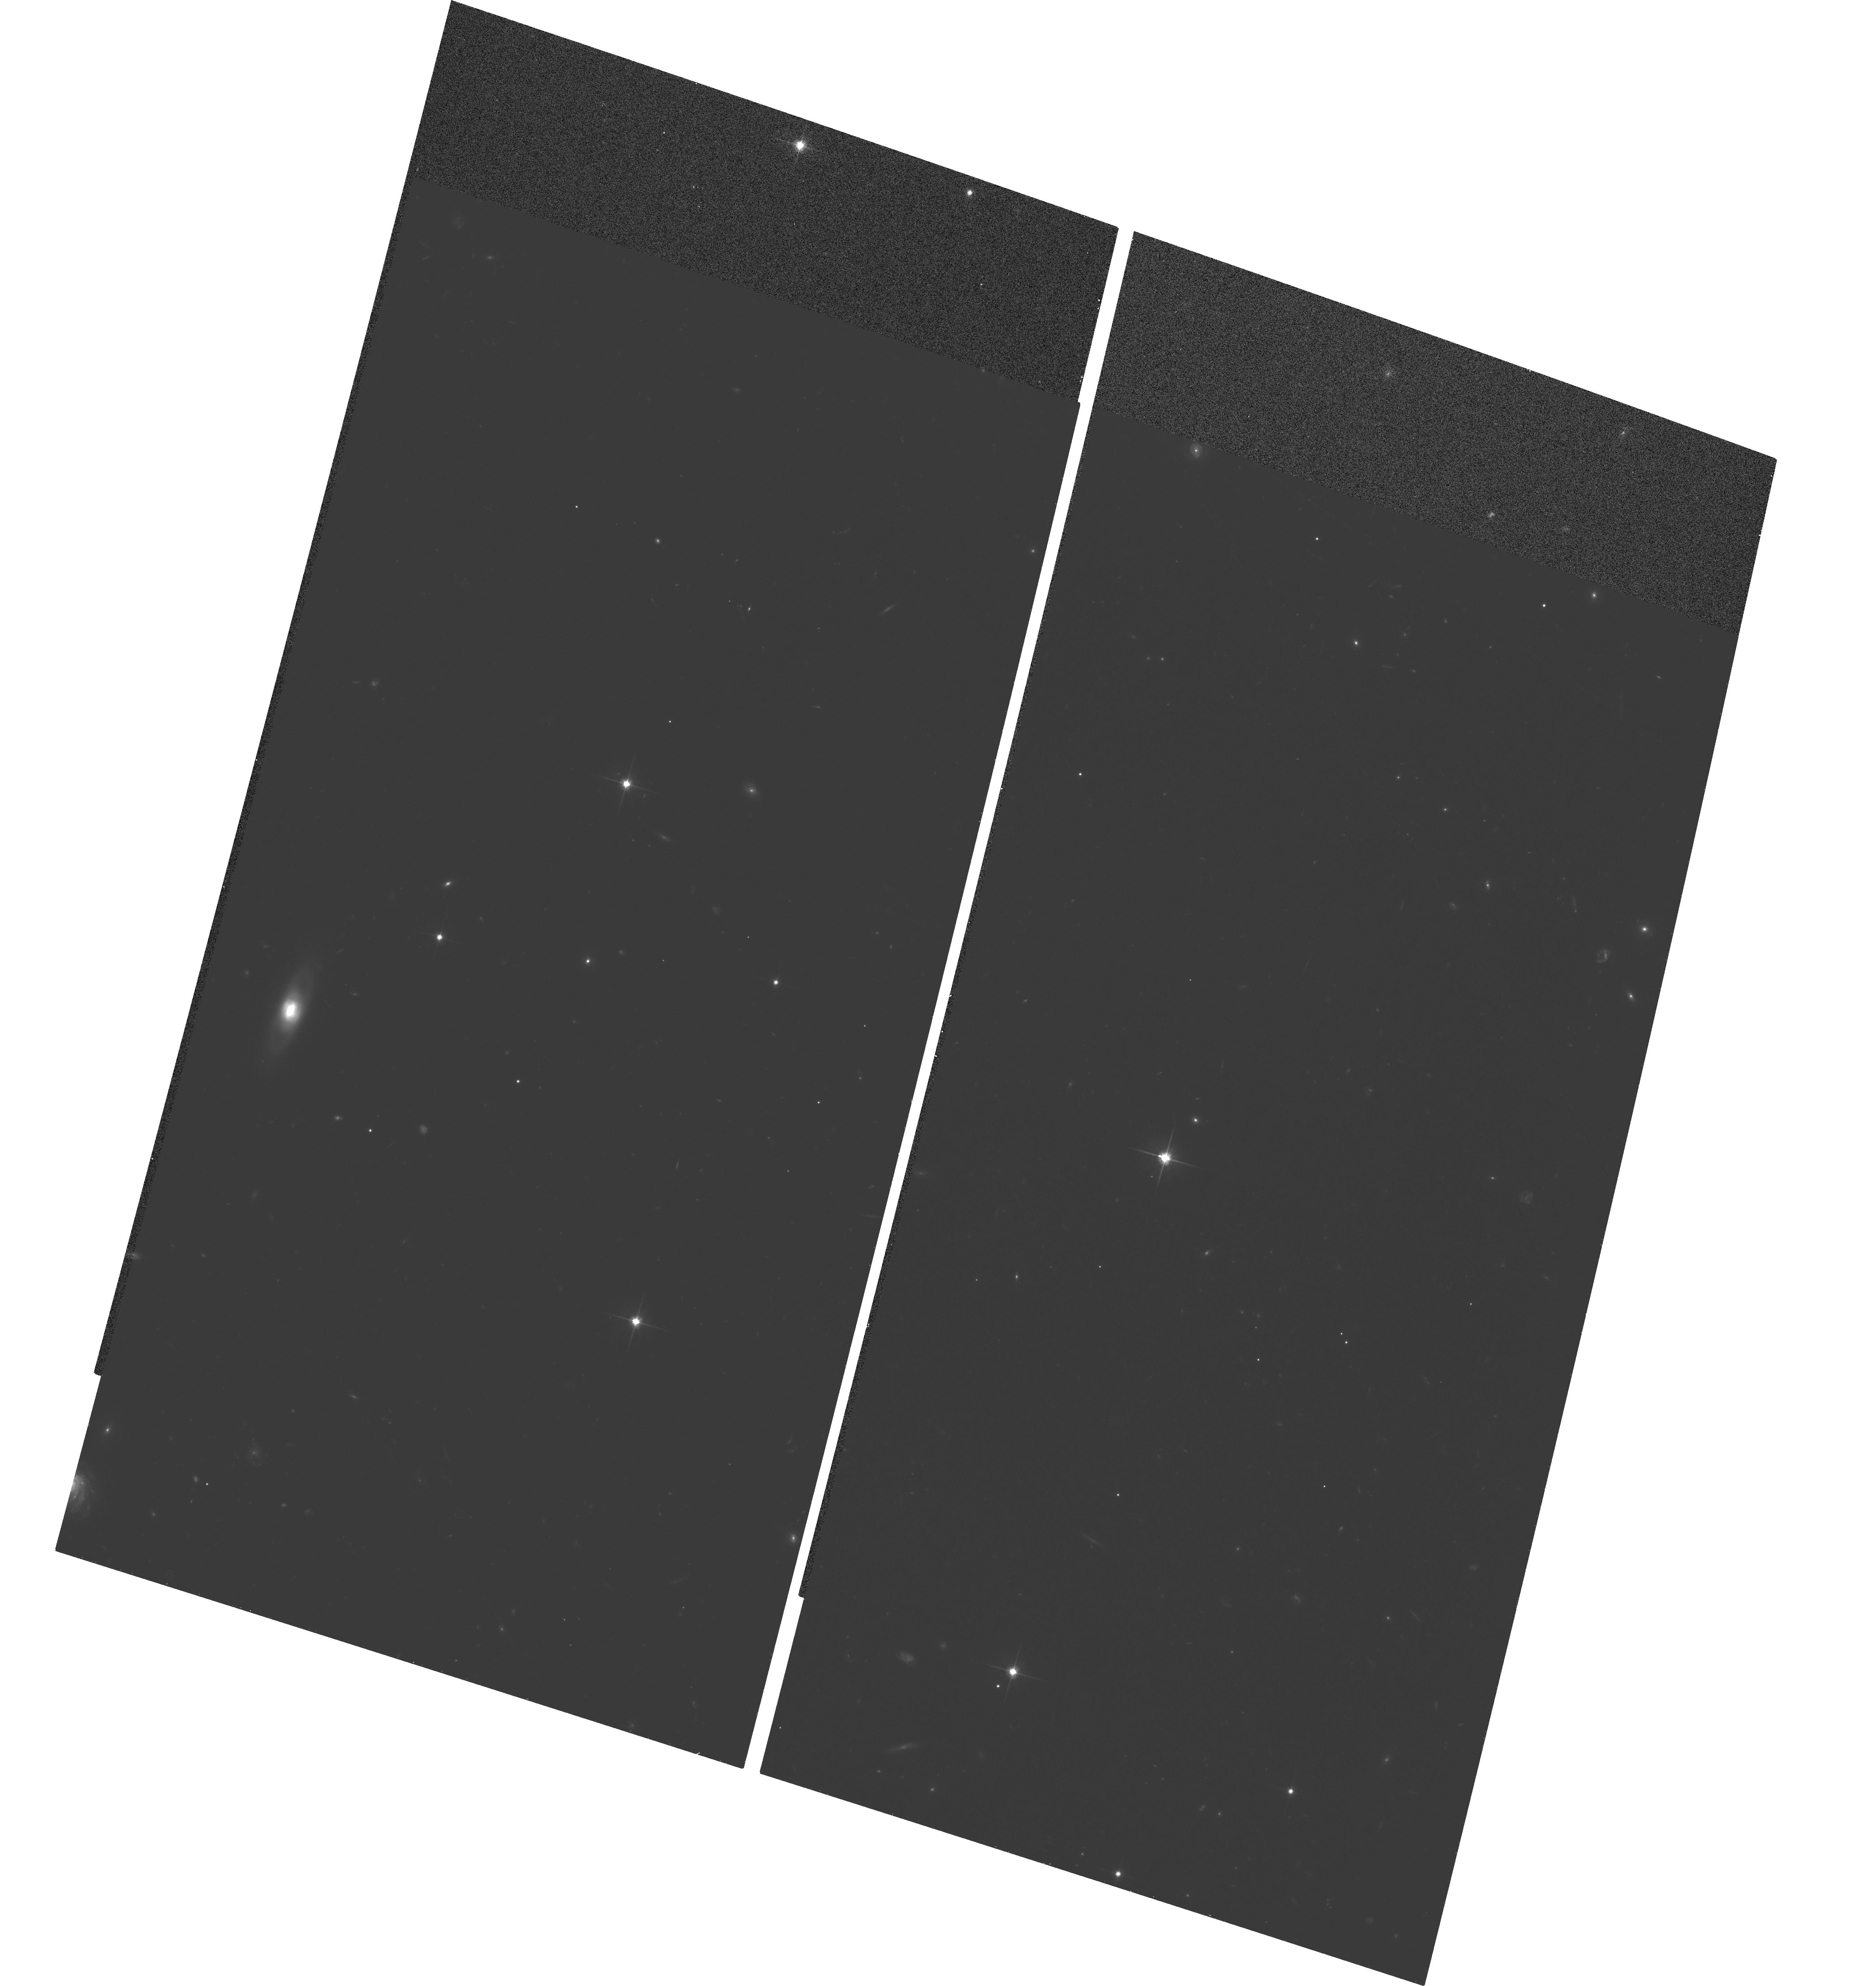
Target: STAR-0234-0027
Instrument: ACS/WFC
Filter: F814W
Exposure: 1.1 h
Observation ID: hst_9902_01_acs_wfc_f814w_j8pr01

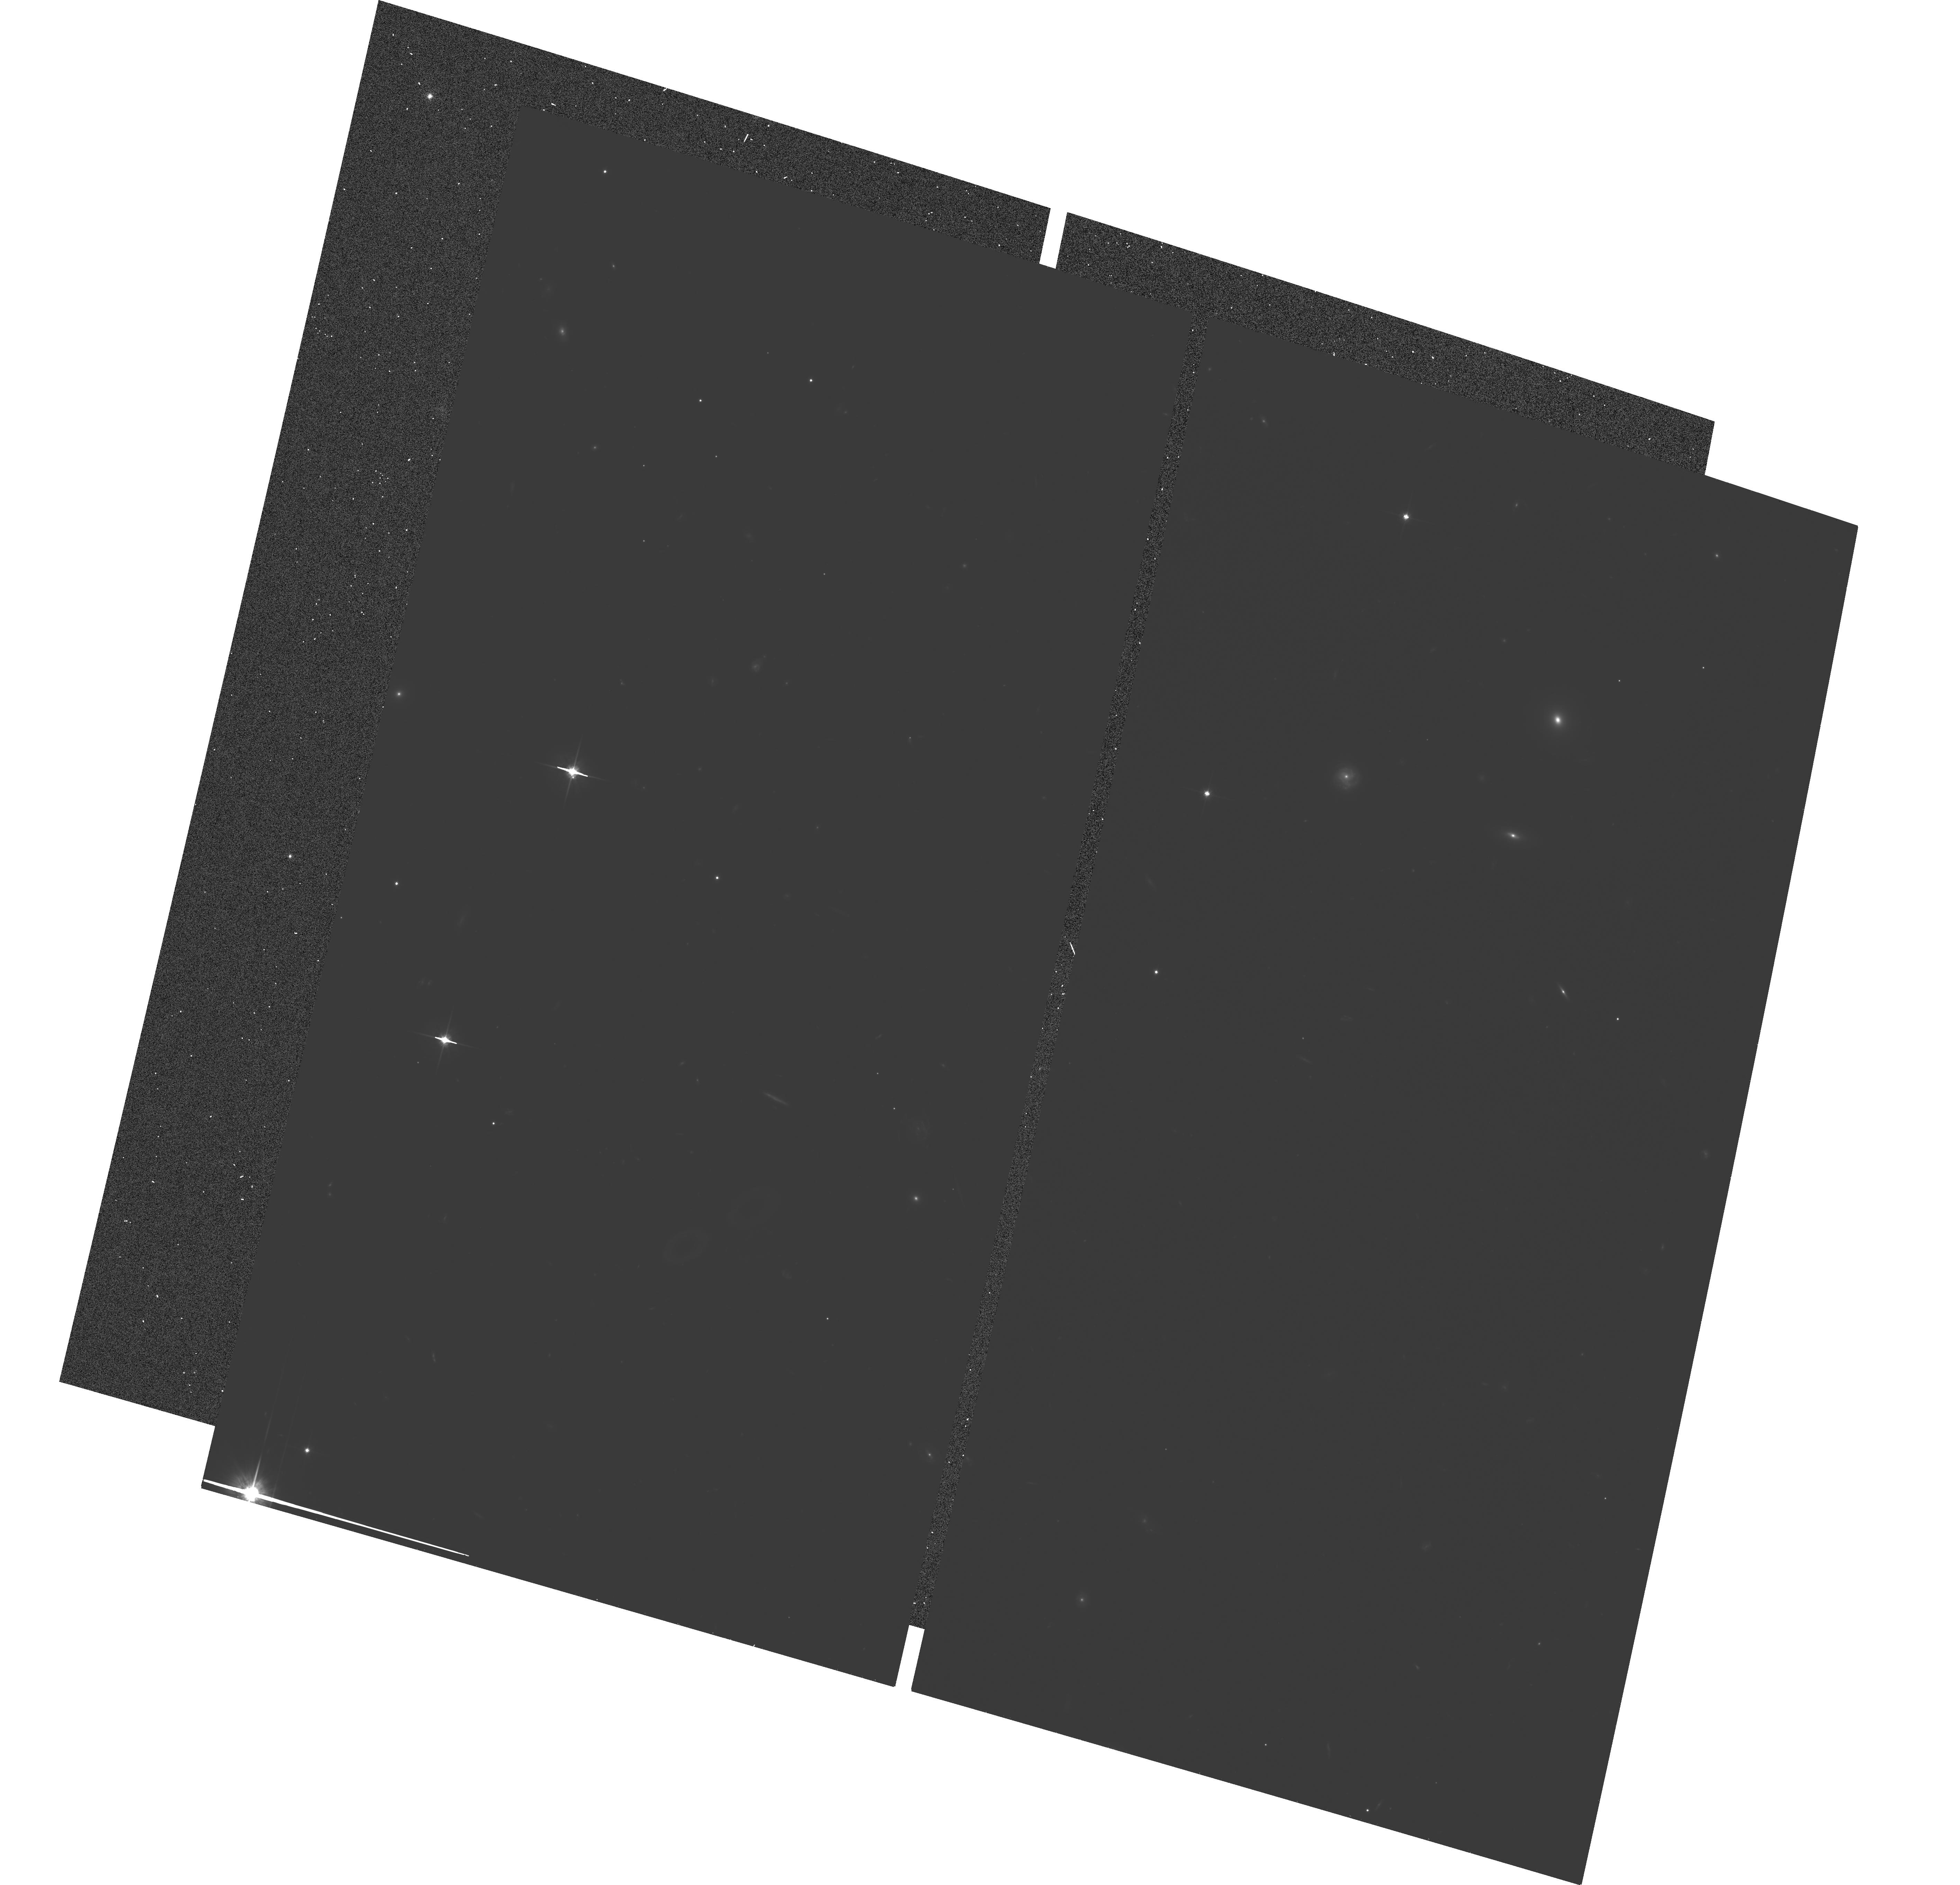
Target: QSO-0319-0022
Instrument: ACS/WFC
Filter: F814W
Exposure: 1.1 h
Observation ID: hst_9902_03_acs_wfc_f814w_j8pr03

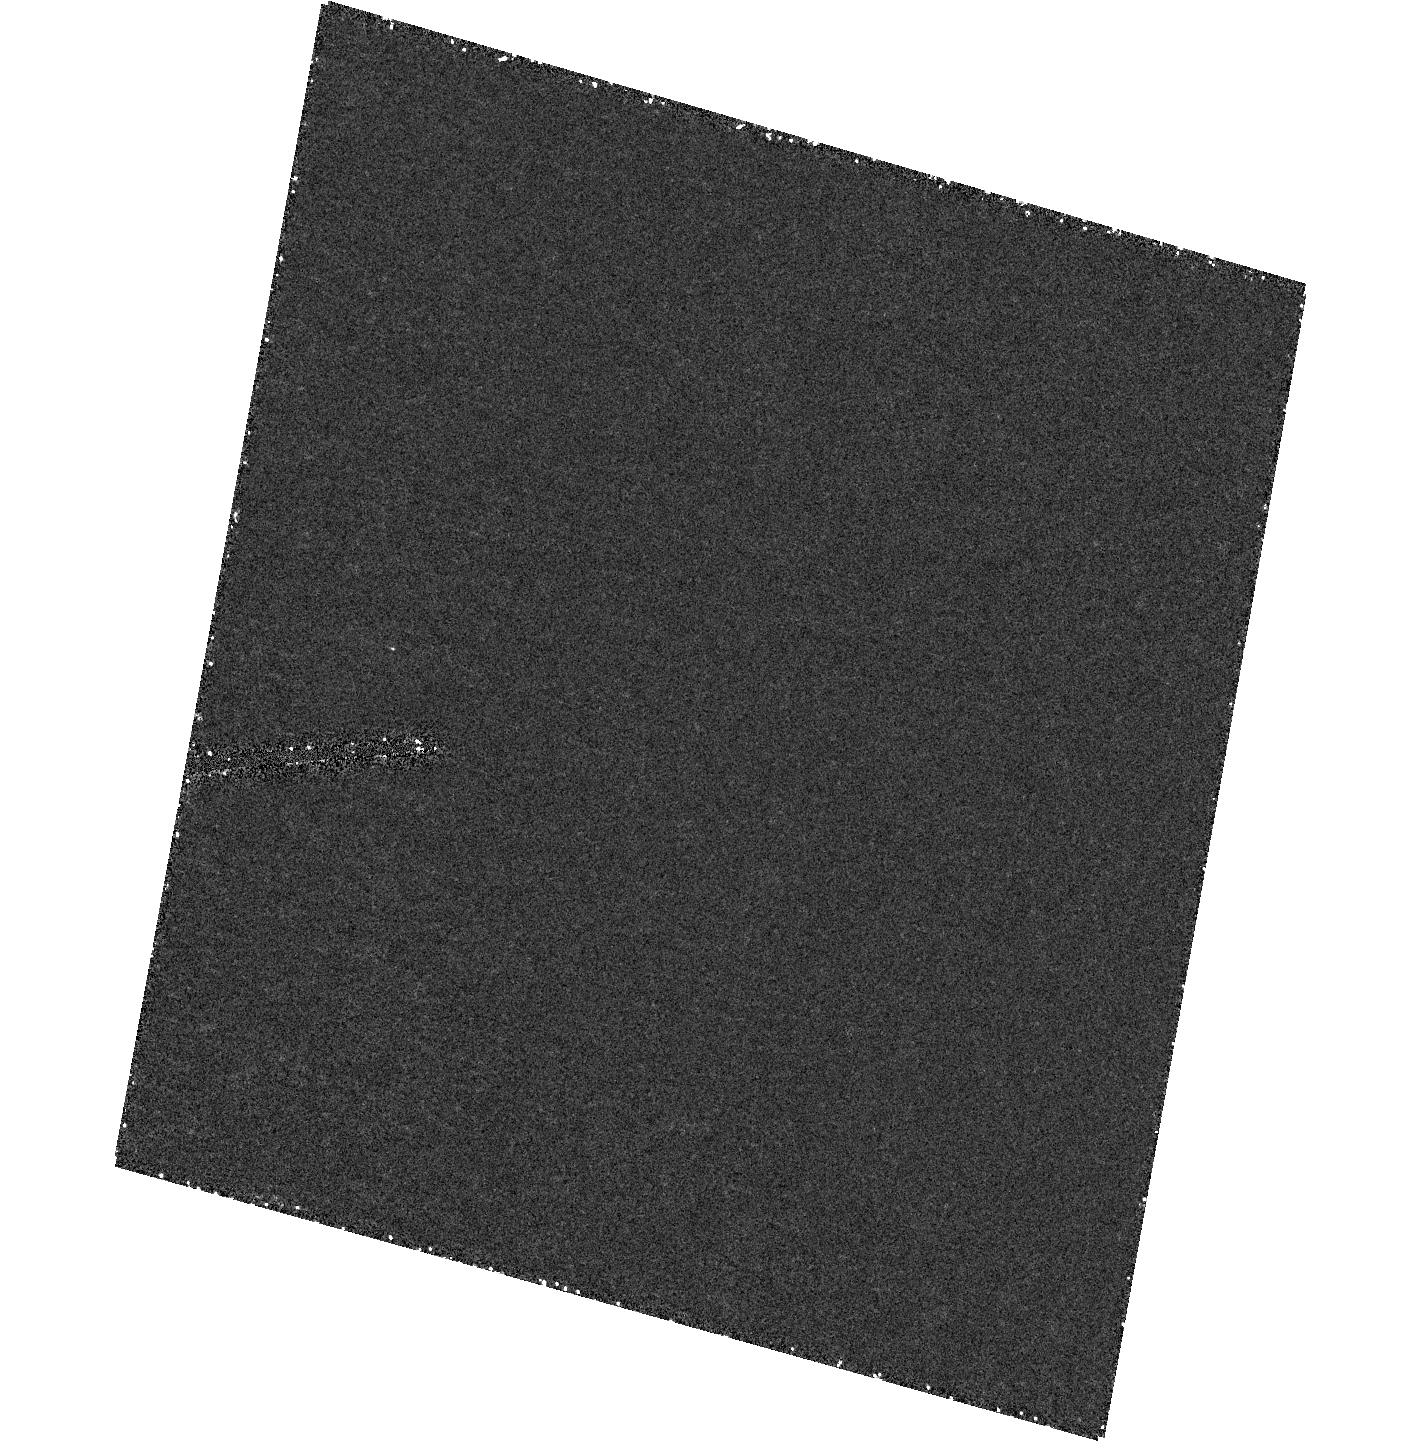
Target: field at RA 38.536°, Dec -0.458°
Instrument: ACS/HRC
Filter: F250W
Exposure: 59 min
Observation ID: hst_9902_01_acs_hrc_f250w_j8pr01

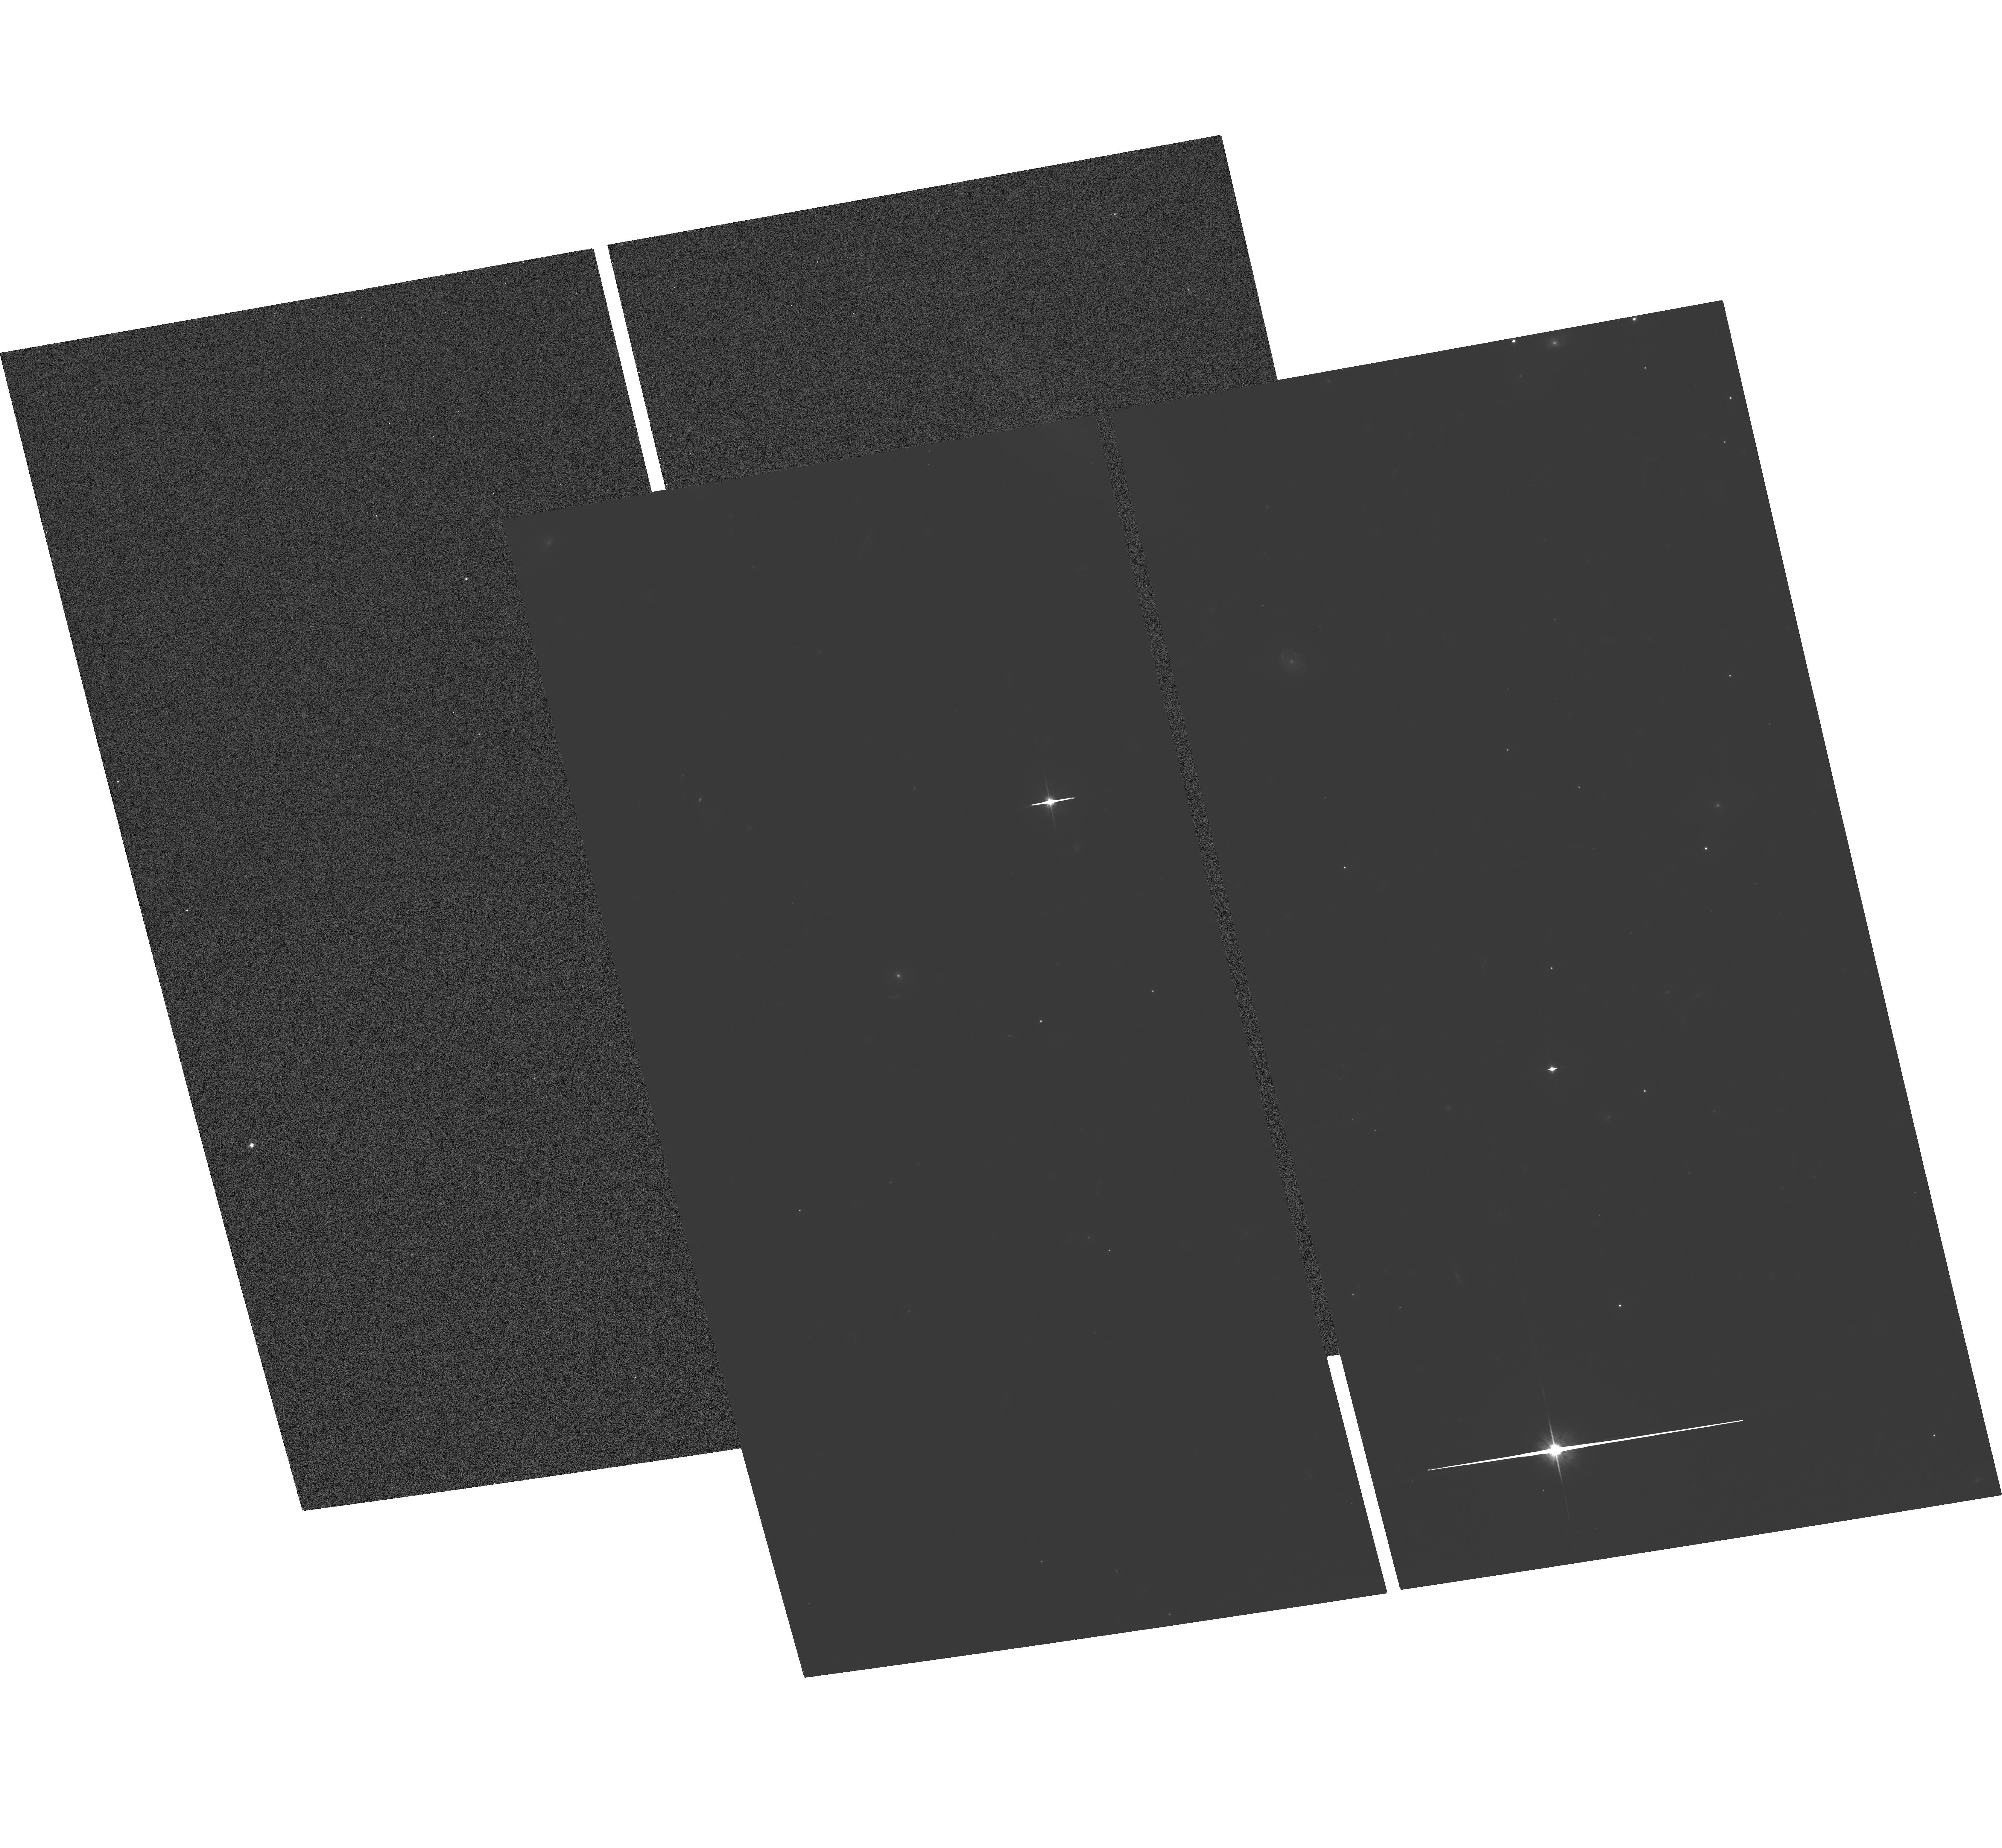
Target: STAR-1232-0106
Instrument: ACS/WFC
Filter: F814W
Exposure: 1.1 h
Observation ID: hst_9902_05_acs_wfc_f814w_j8pr05

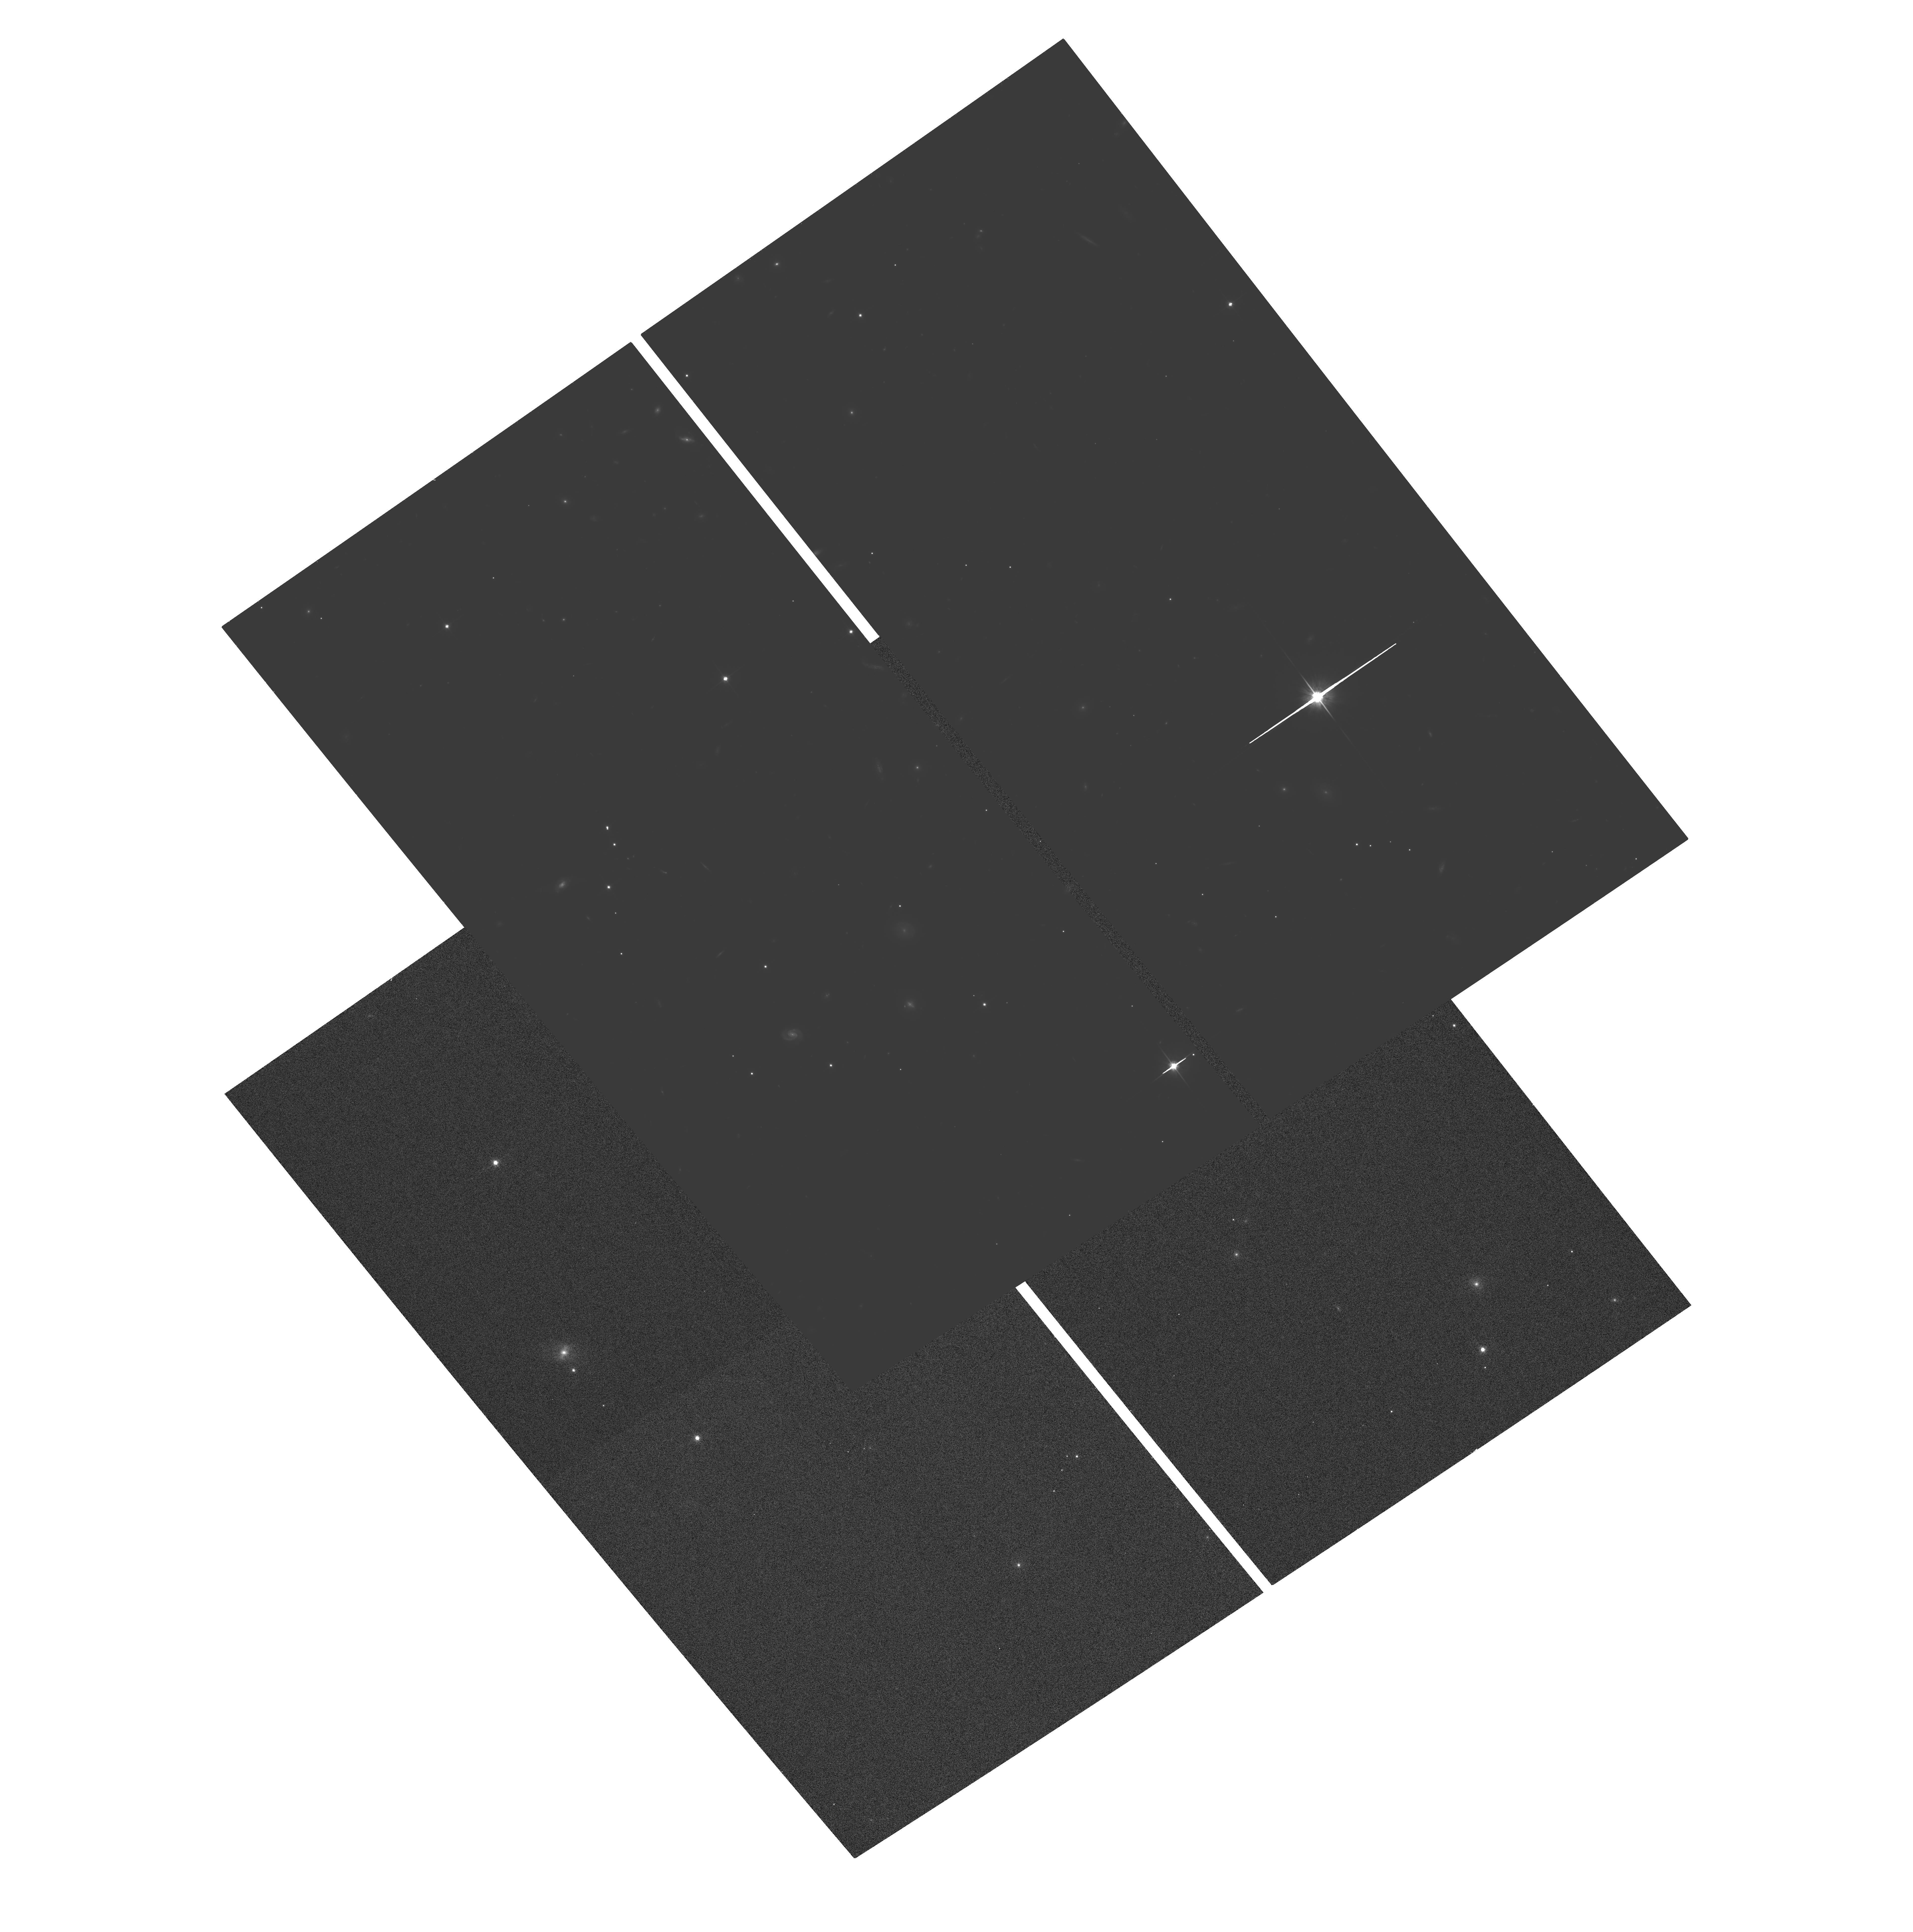
Target: STAR-1719+5428
Instrument: ACS/WFC
Filter: F814W
Exposure: 1.2 h
Observation ID: hst_9902_08_acs_wfc_f814w_j8pr08

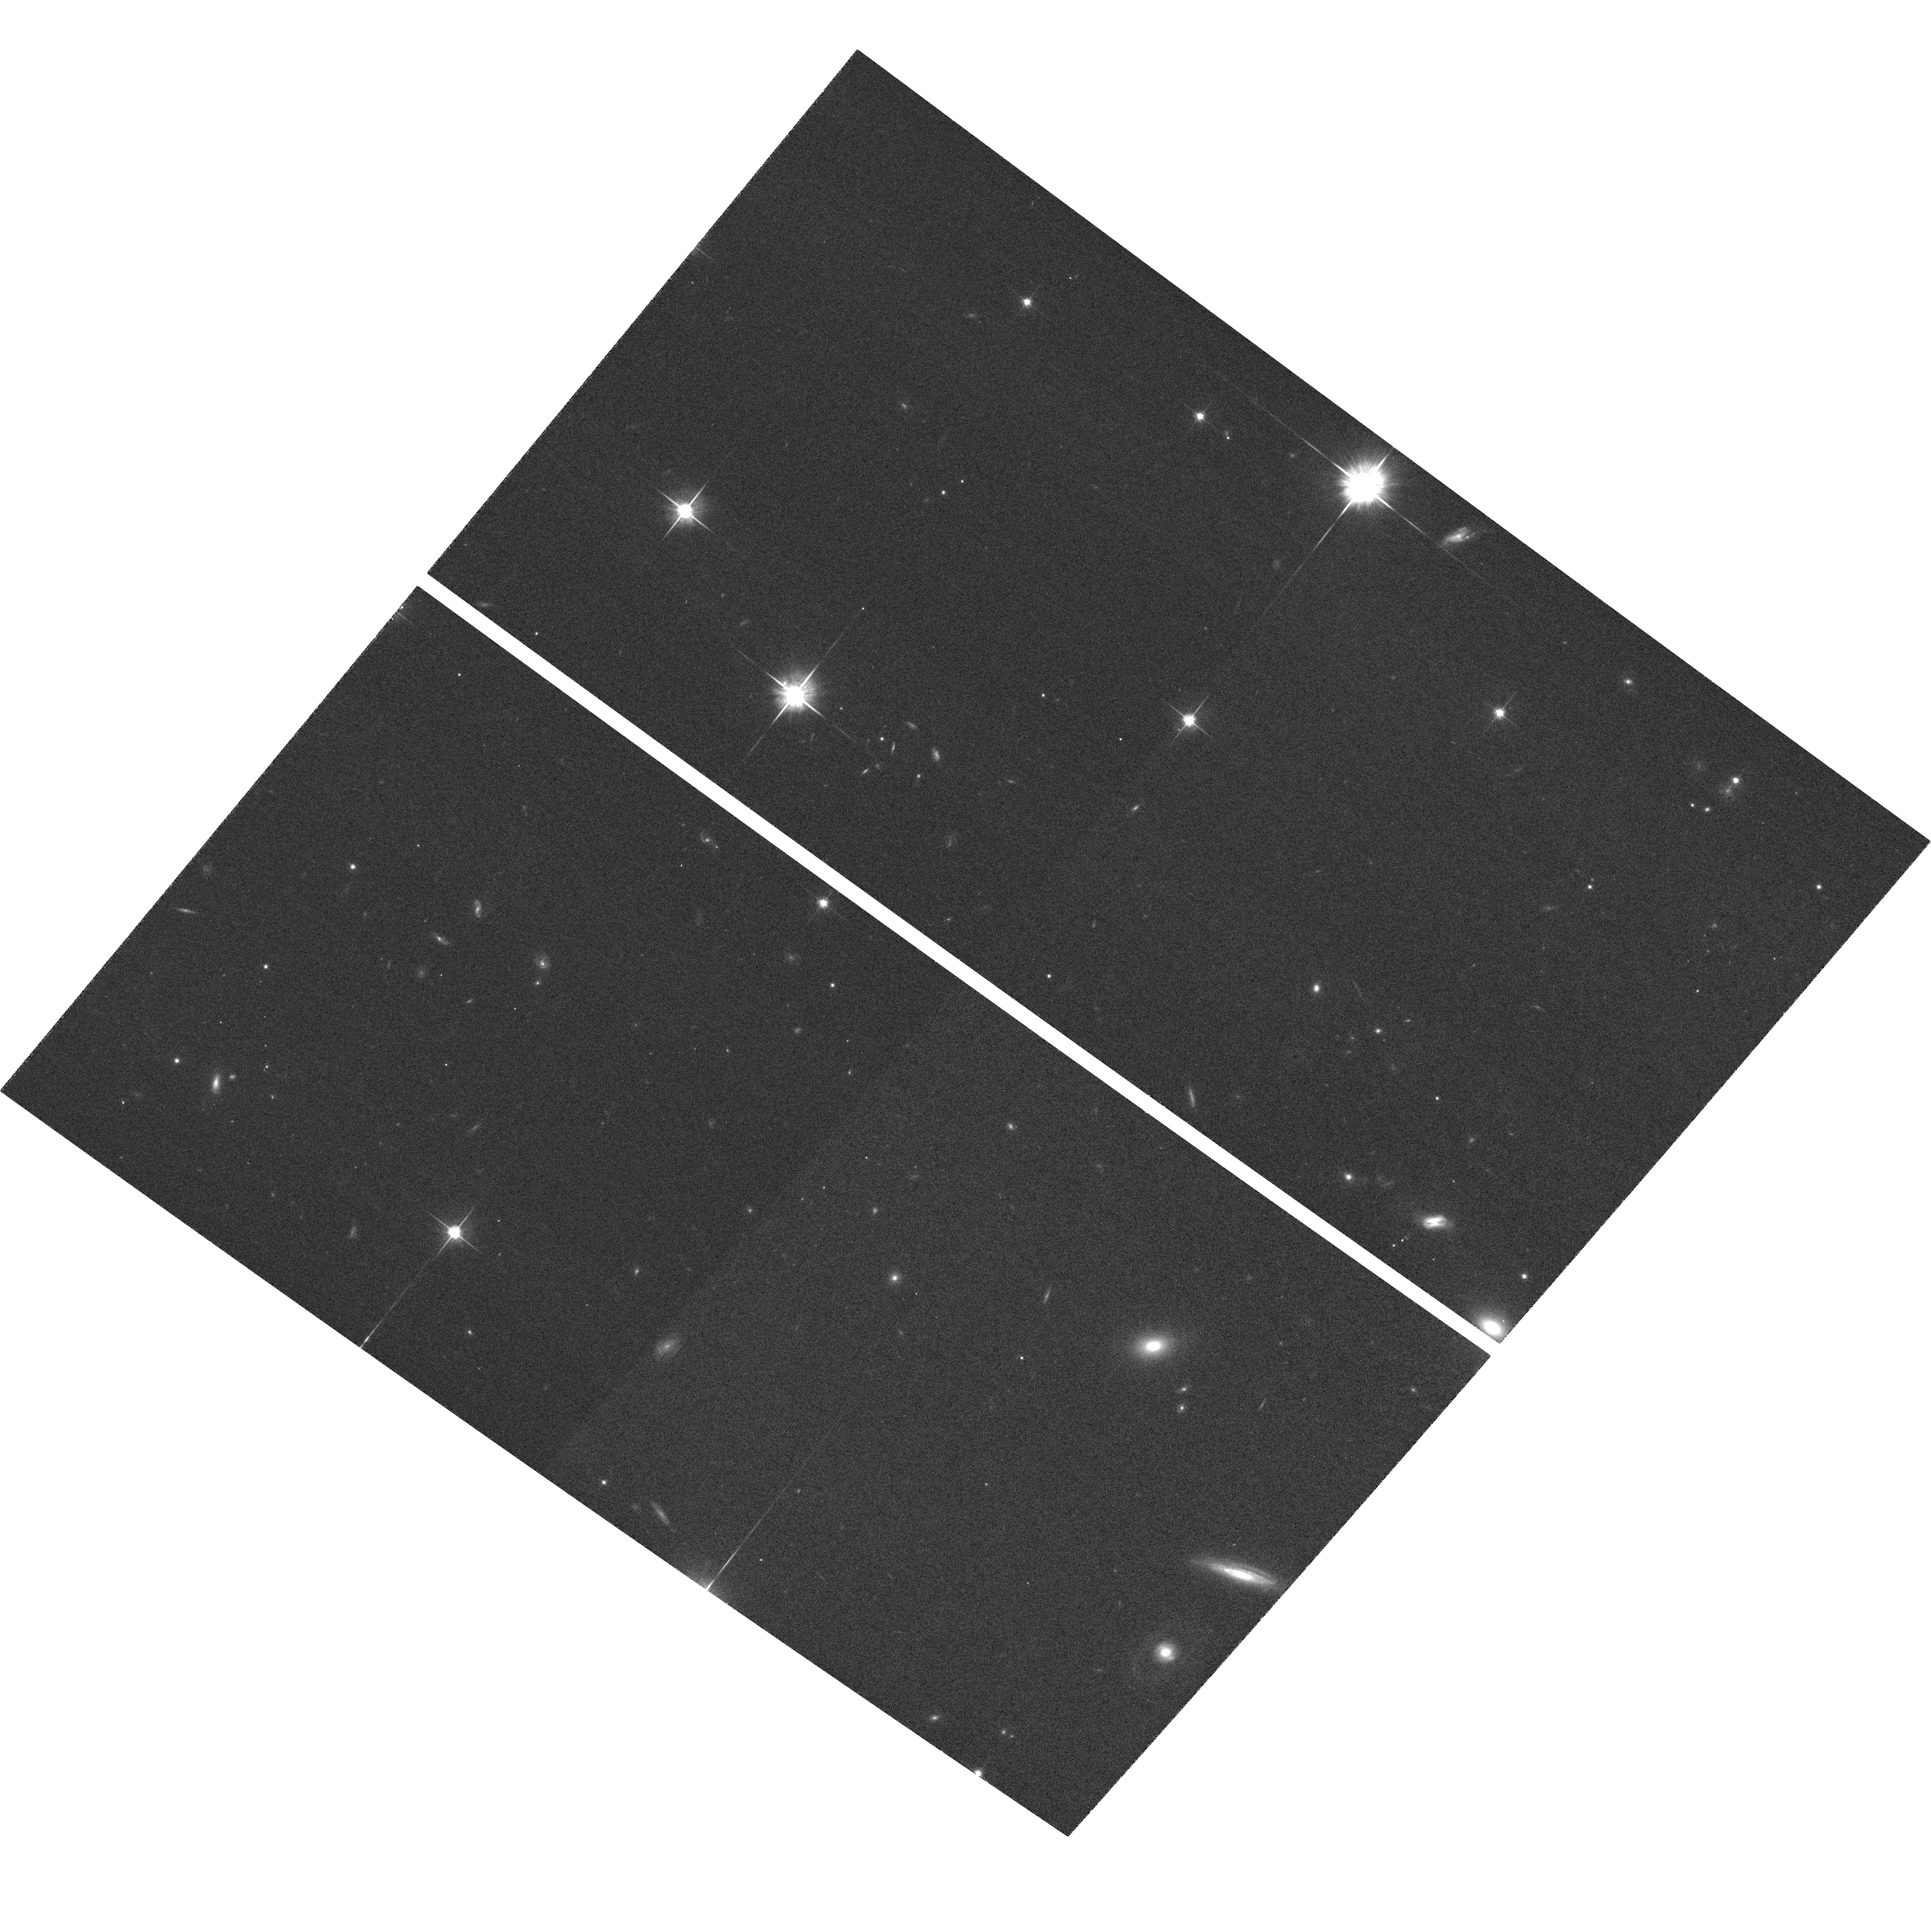
Target: STAR-1725+5617
Instrument: ACS/WFC
Filter: F814W
Exposure: 5 min
Observation ID: hst_9902_11_acs_wfc_f814w_j8pr11

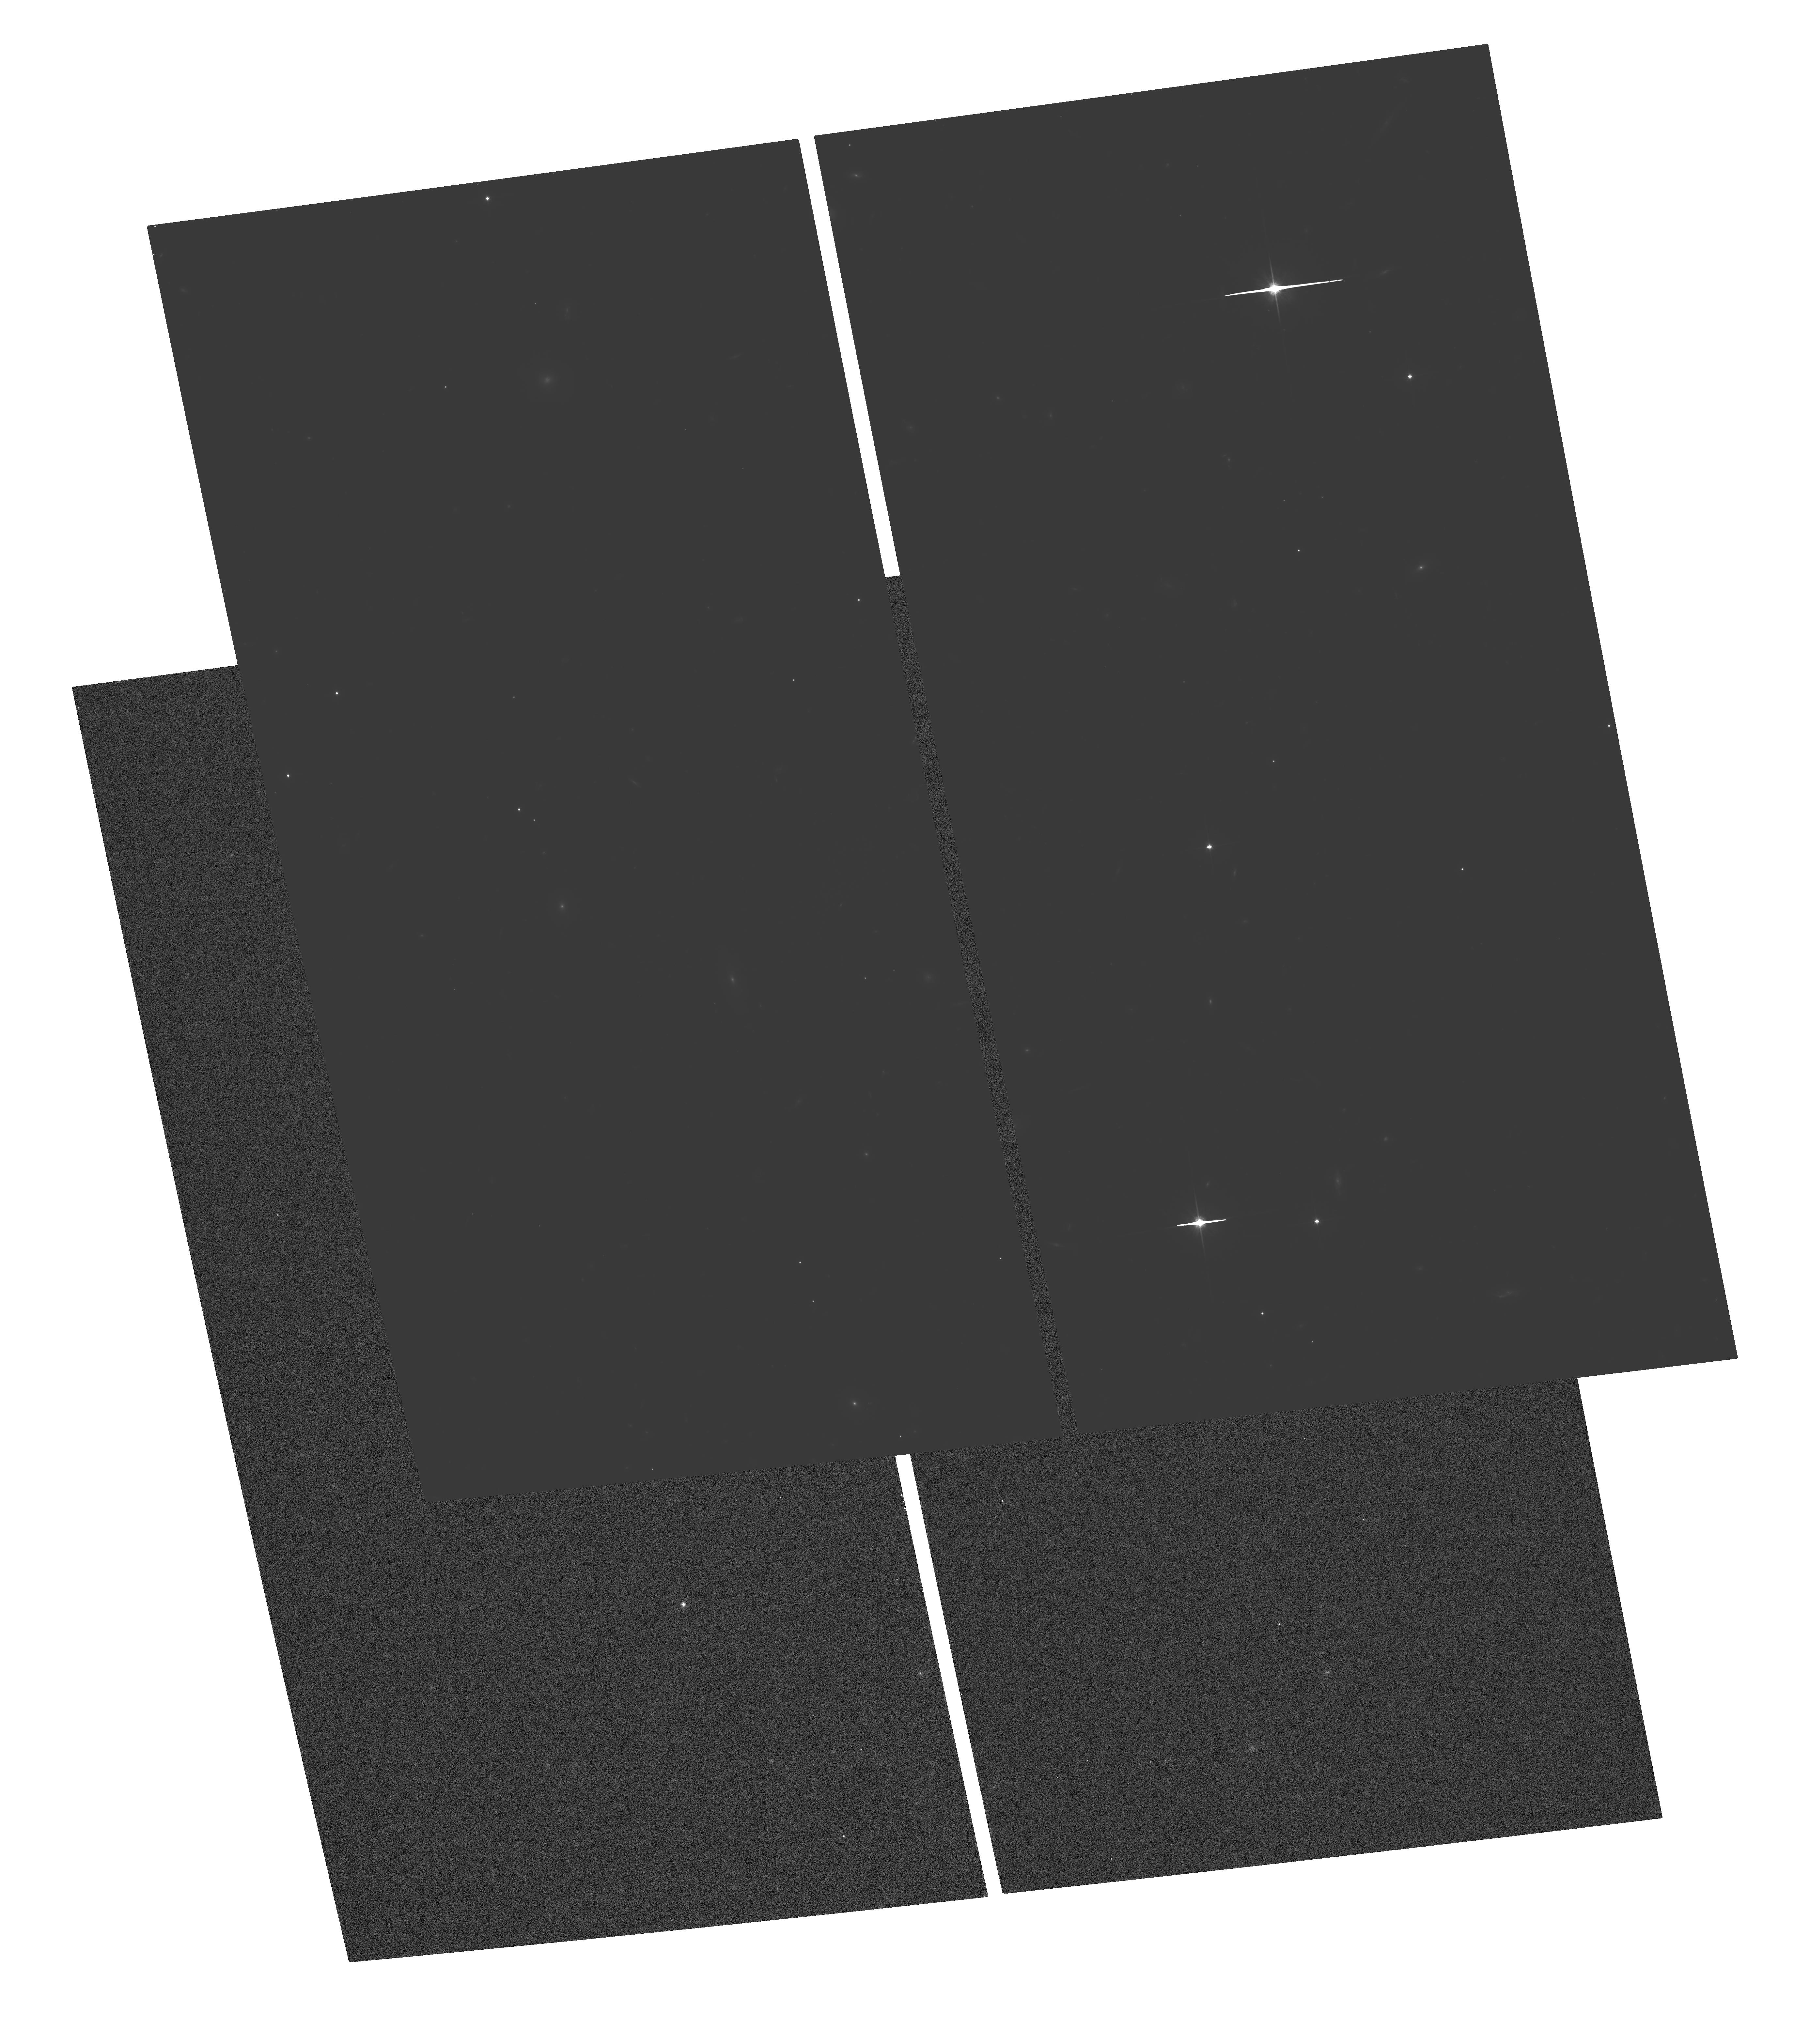
Target: STAR-1226+0004
Instrument: ACS/WFC
Filter: F814W
Exposure: 1.1 h
Observation ID: hst_9902_04_acs_wfc_f814w_j8pr04

The Evolution of the Host Galaxies of Radio-Quiet Quasars (PI: Ridgway, Susan)

Study of the host galaxies and environments of high redshift AGN is proving a valuable probe of current theories of how galaxies form and evolve. Results from our NICMOS imaging program have indicated that the hosts of z ~ 2 -- 3 faint radio-quiet quasars (RQQ) have luminosities only around local L*, making them similar to Lyman-break field galaxies at the same redshifts, and to the low-z hosts RQQ hosts. This is roughly consistent with theoretical predictions of Kauffmann & Haehnelt (2000) for the hierarchical buildup of galaxy hosts and their relation to their resident supermassive black holes. The luminosity of the AGN in these RQQ is key to understanding this relationship, however, and we are making a comprehensive archival HST imaging study of the hosts of RQQs from low to high z at a range of nuclear luminosities. At intermediate z, however, there are no studies of the hosts of RQQs in the faint luminosity range that represents the bulk of the quasar population. In the present proposal, we request imaging at the same rest-wavelengths as our high-z sample of the hosts of 10 similarly luminous RQQs at z ~ 0.9. These data will fill in an important part of the parameter space defined by quasar luminosity and redshift. Combined with existing HST data they will allow us to trace the evolution of the hosts of RQQ and that of the relationship between quasar luminosity and host galaxy luminosity.